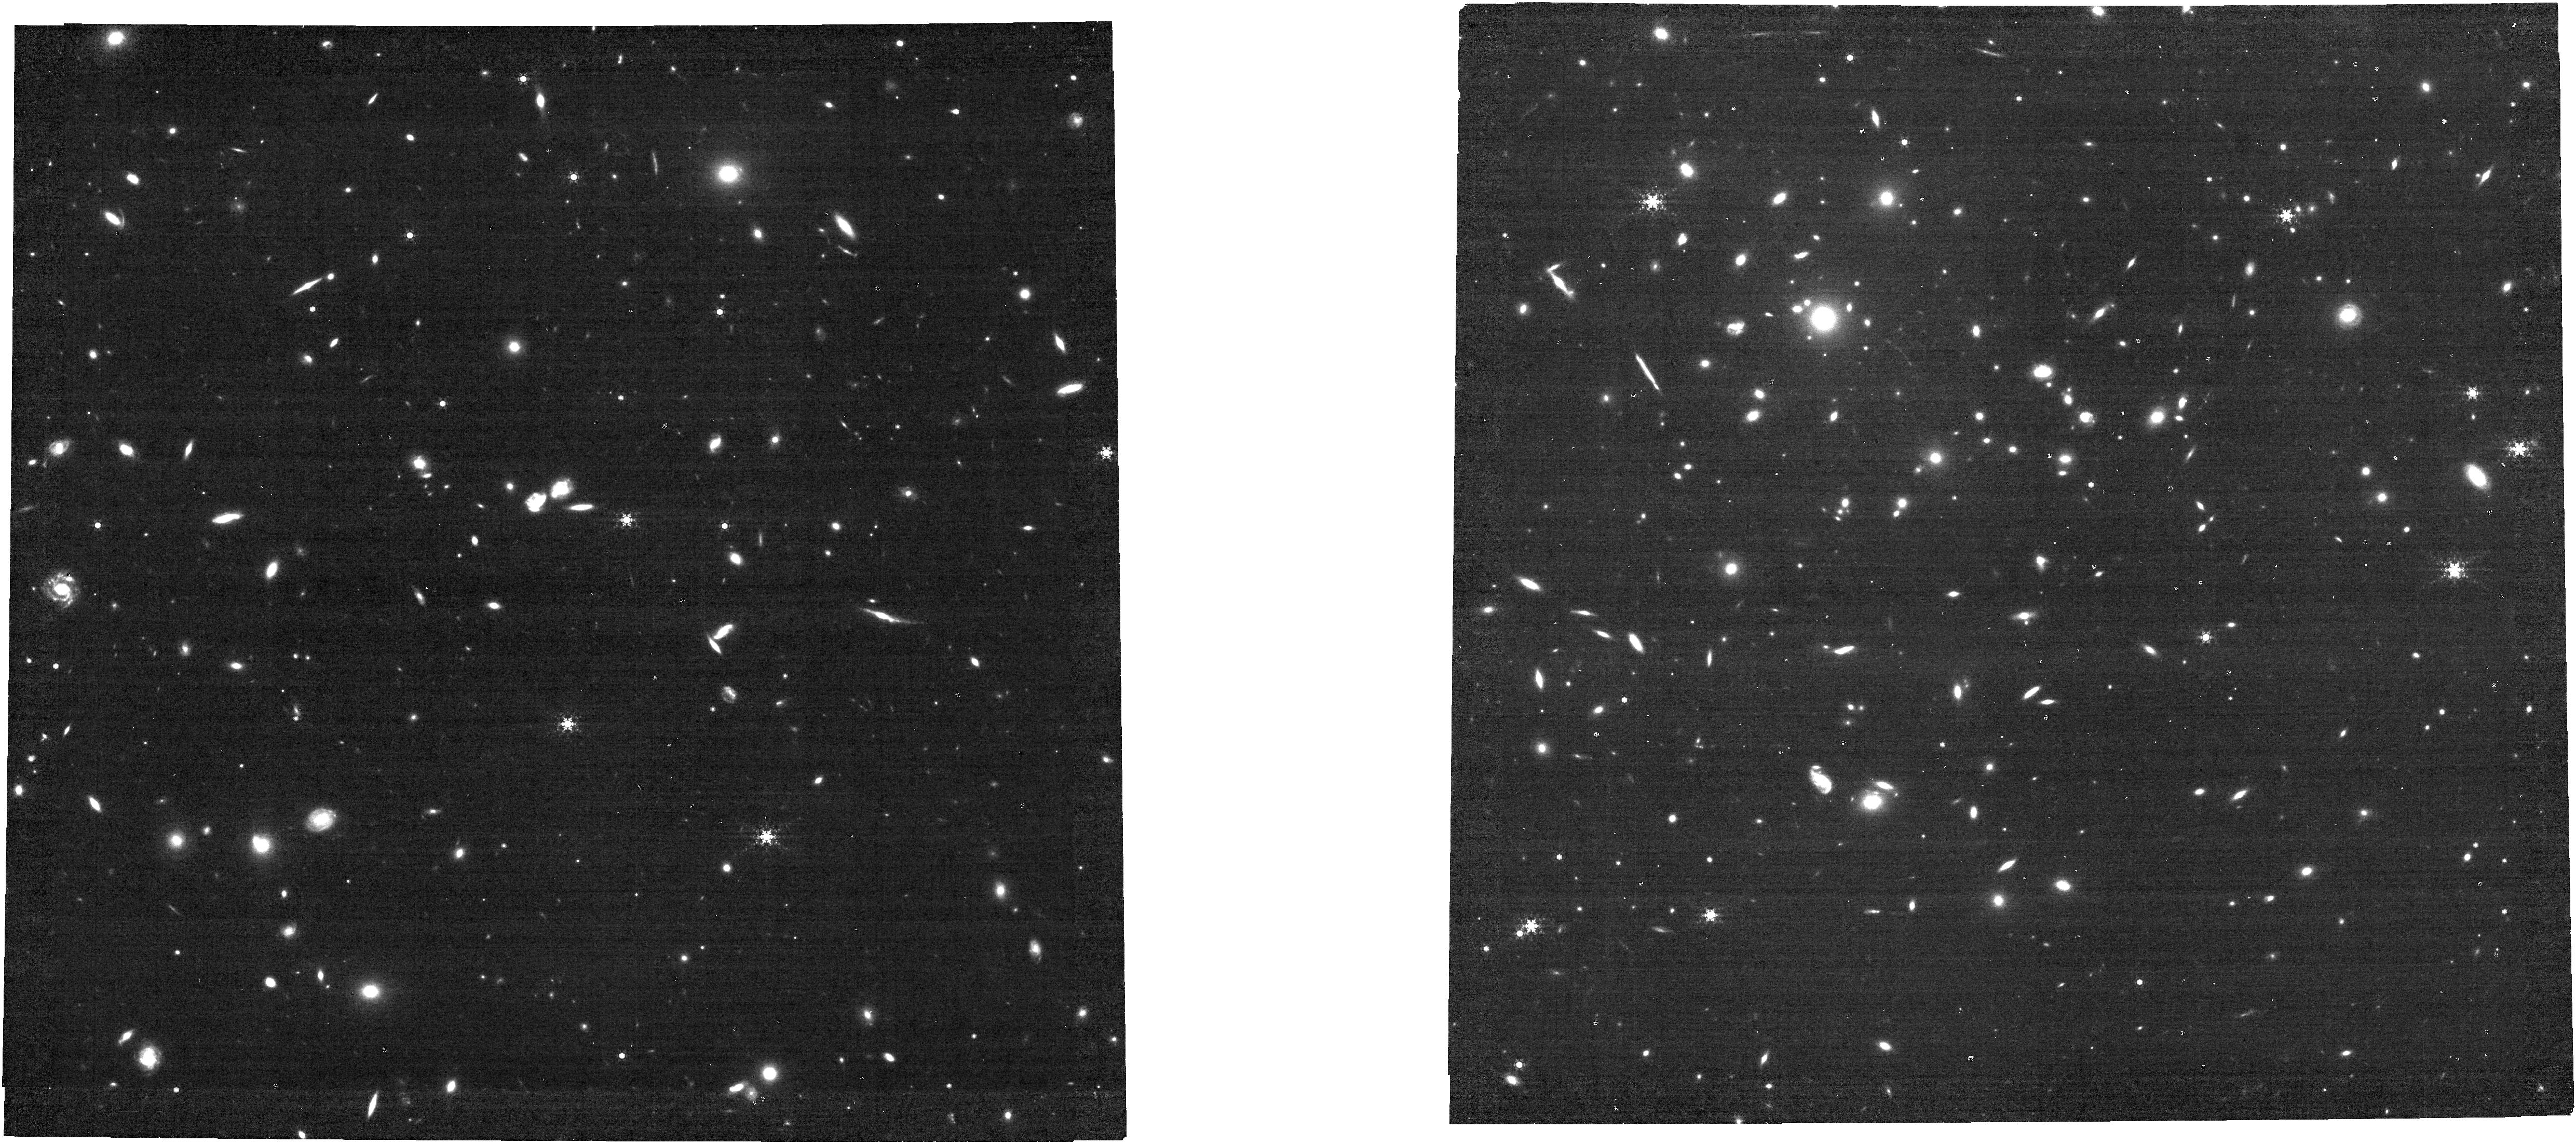
Target: NIRCAM-CENTER
Instrument: NIRCAM
Filter: F444W+F466N
Exposure: 2.7 h
Observation ID: jw04573-o001_t001_nircam_f444w-f466n

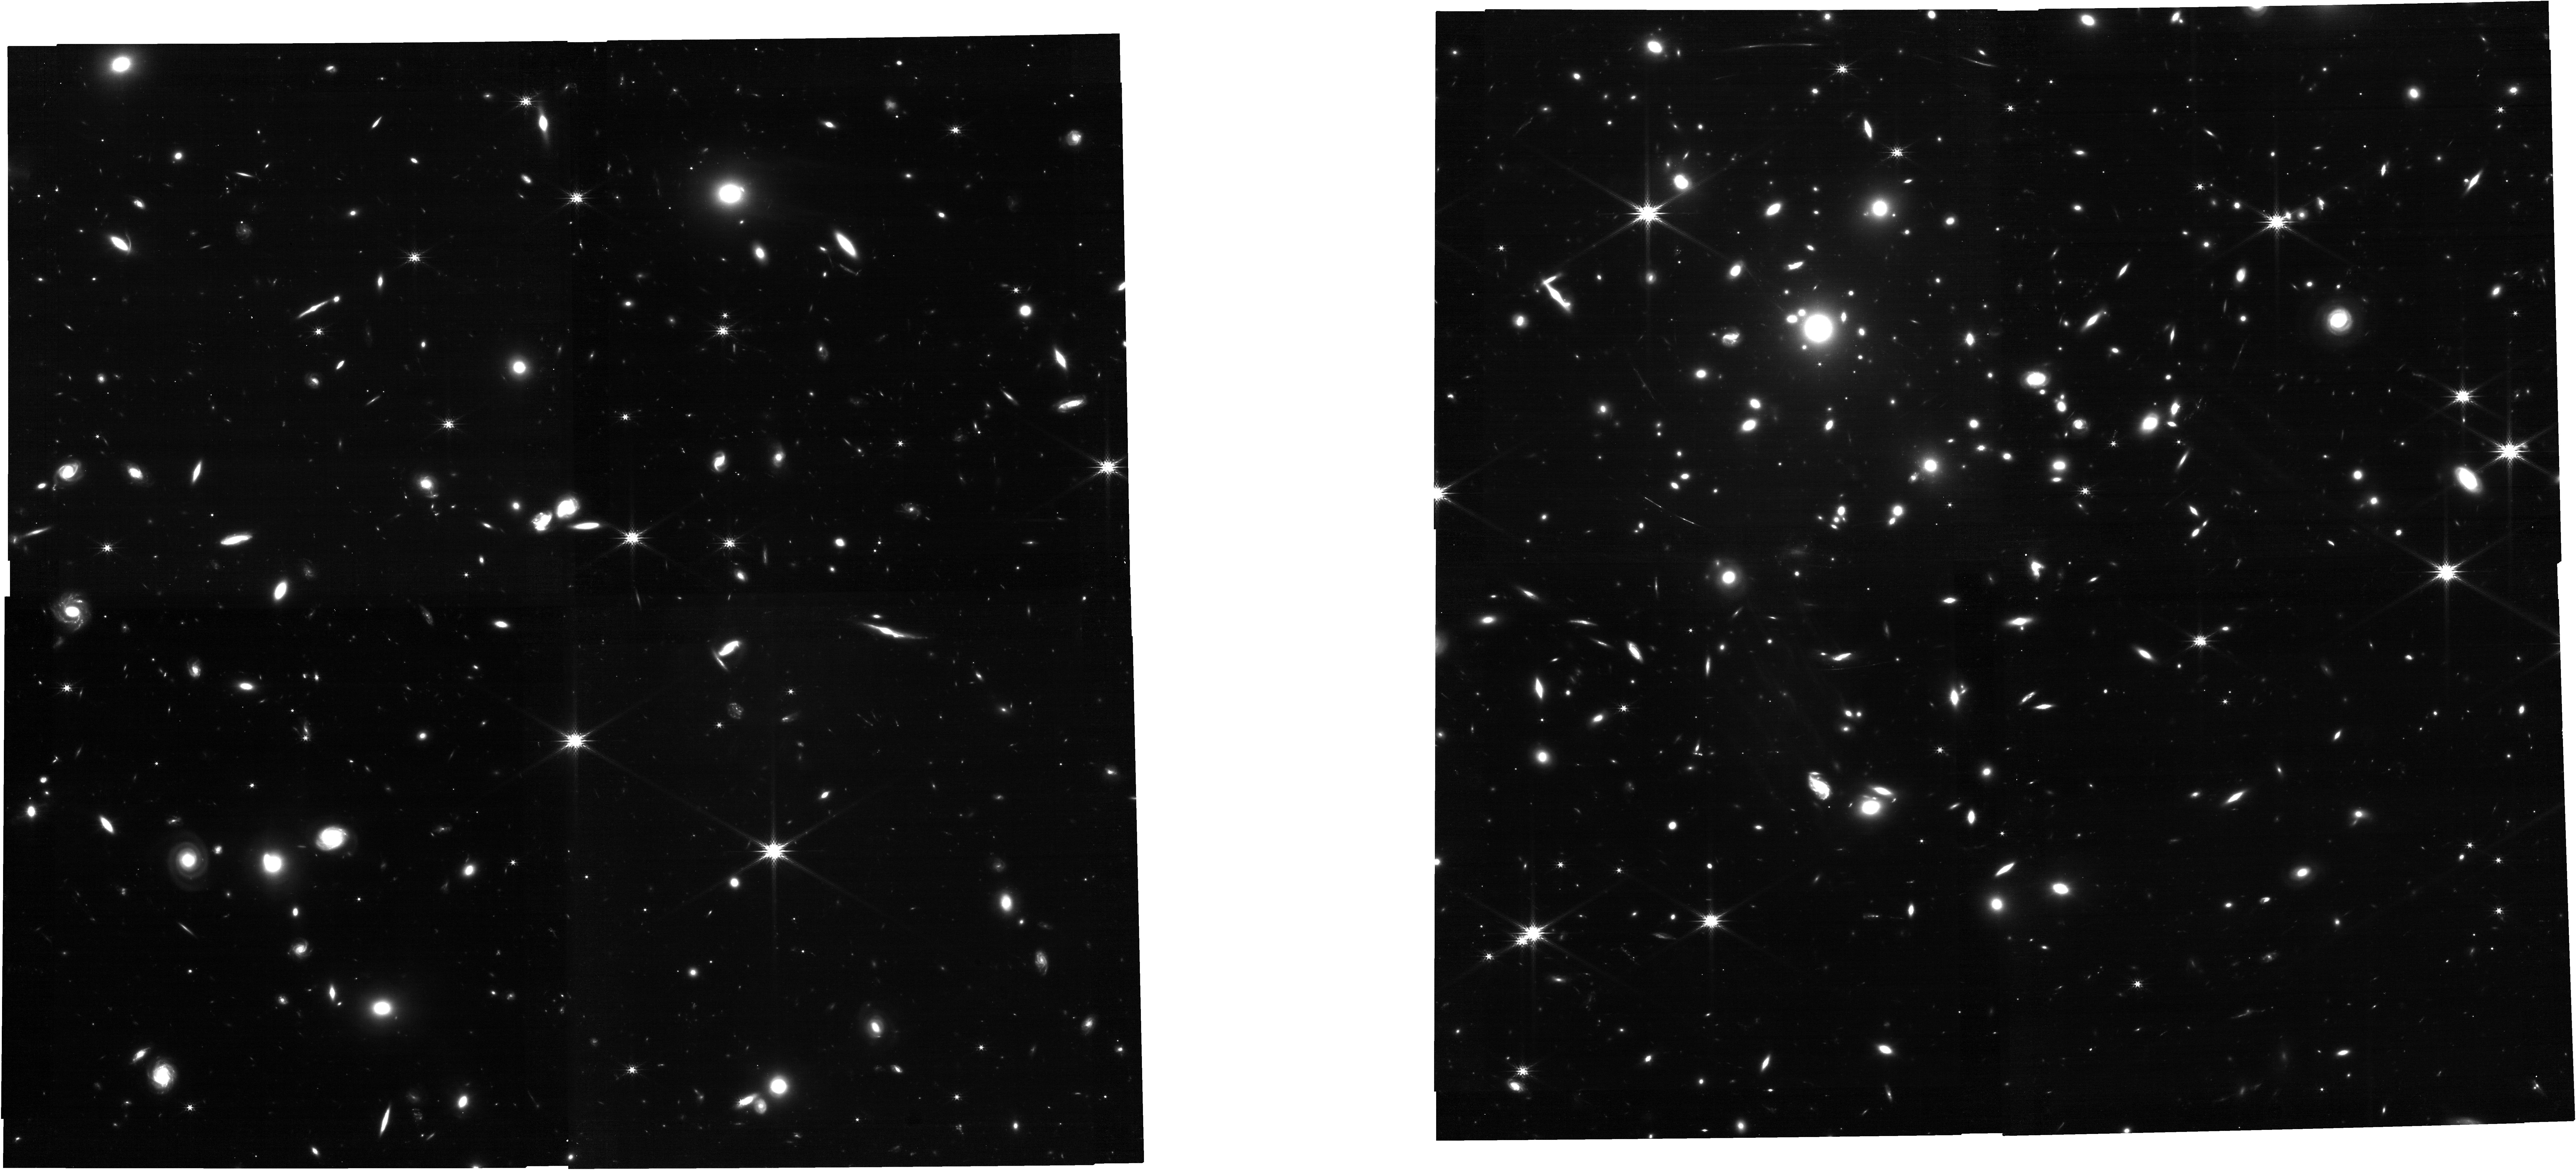
Target: NIRCAM-CENTER
Instrument: NIRCAM
Filter: F200W
Exposure: 34 min
Observation ID: jw04573-o001_t001_nircam_clear-f200w

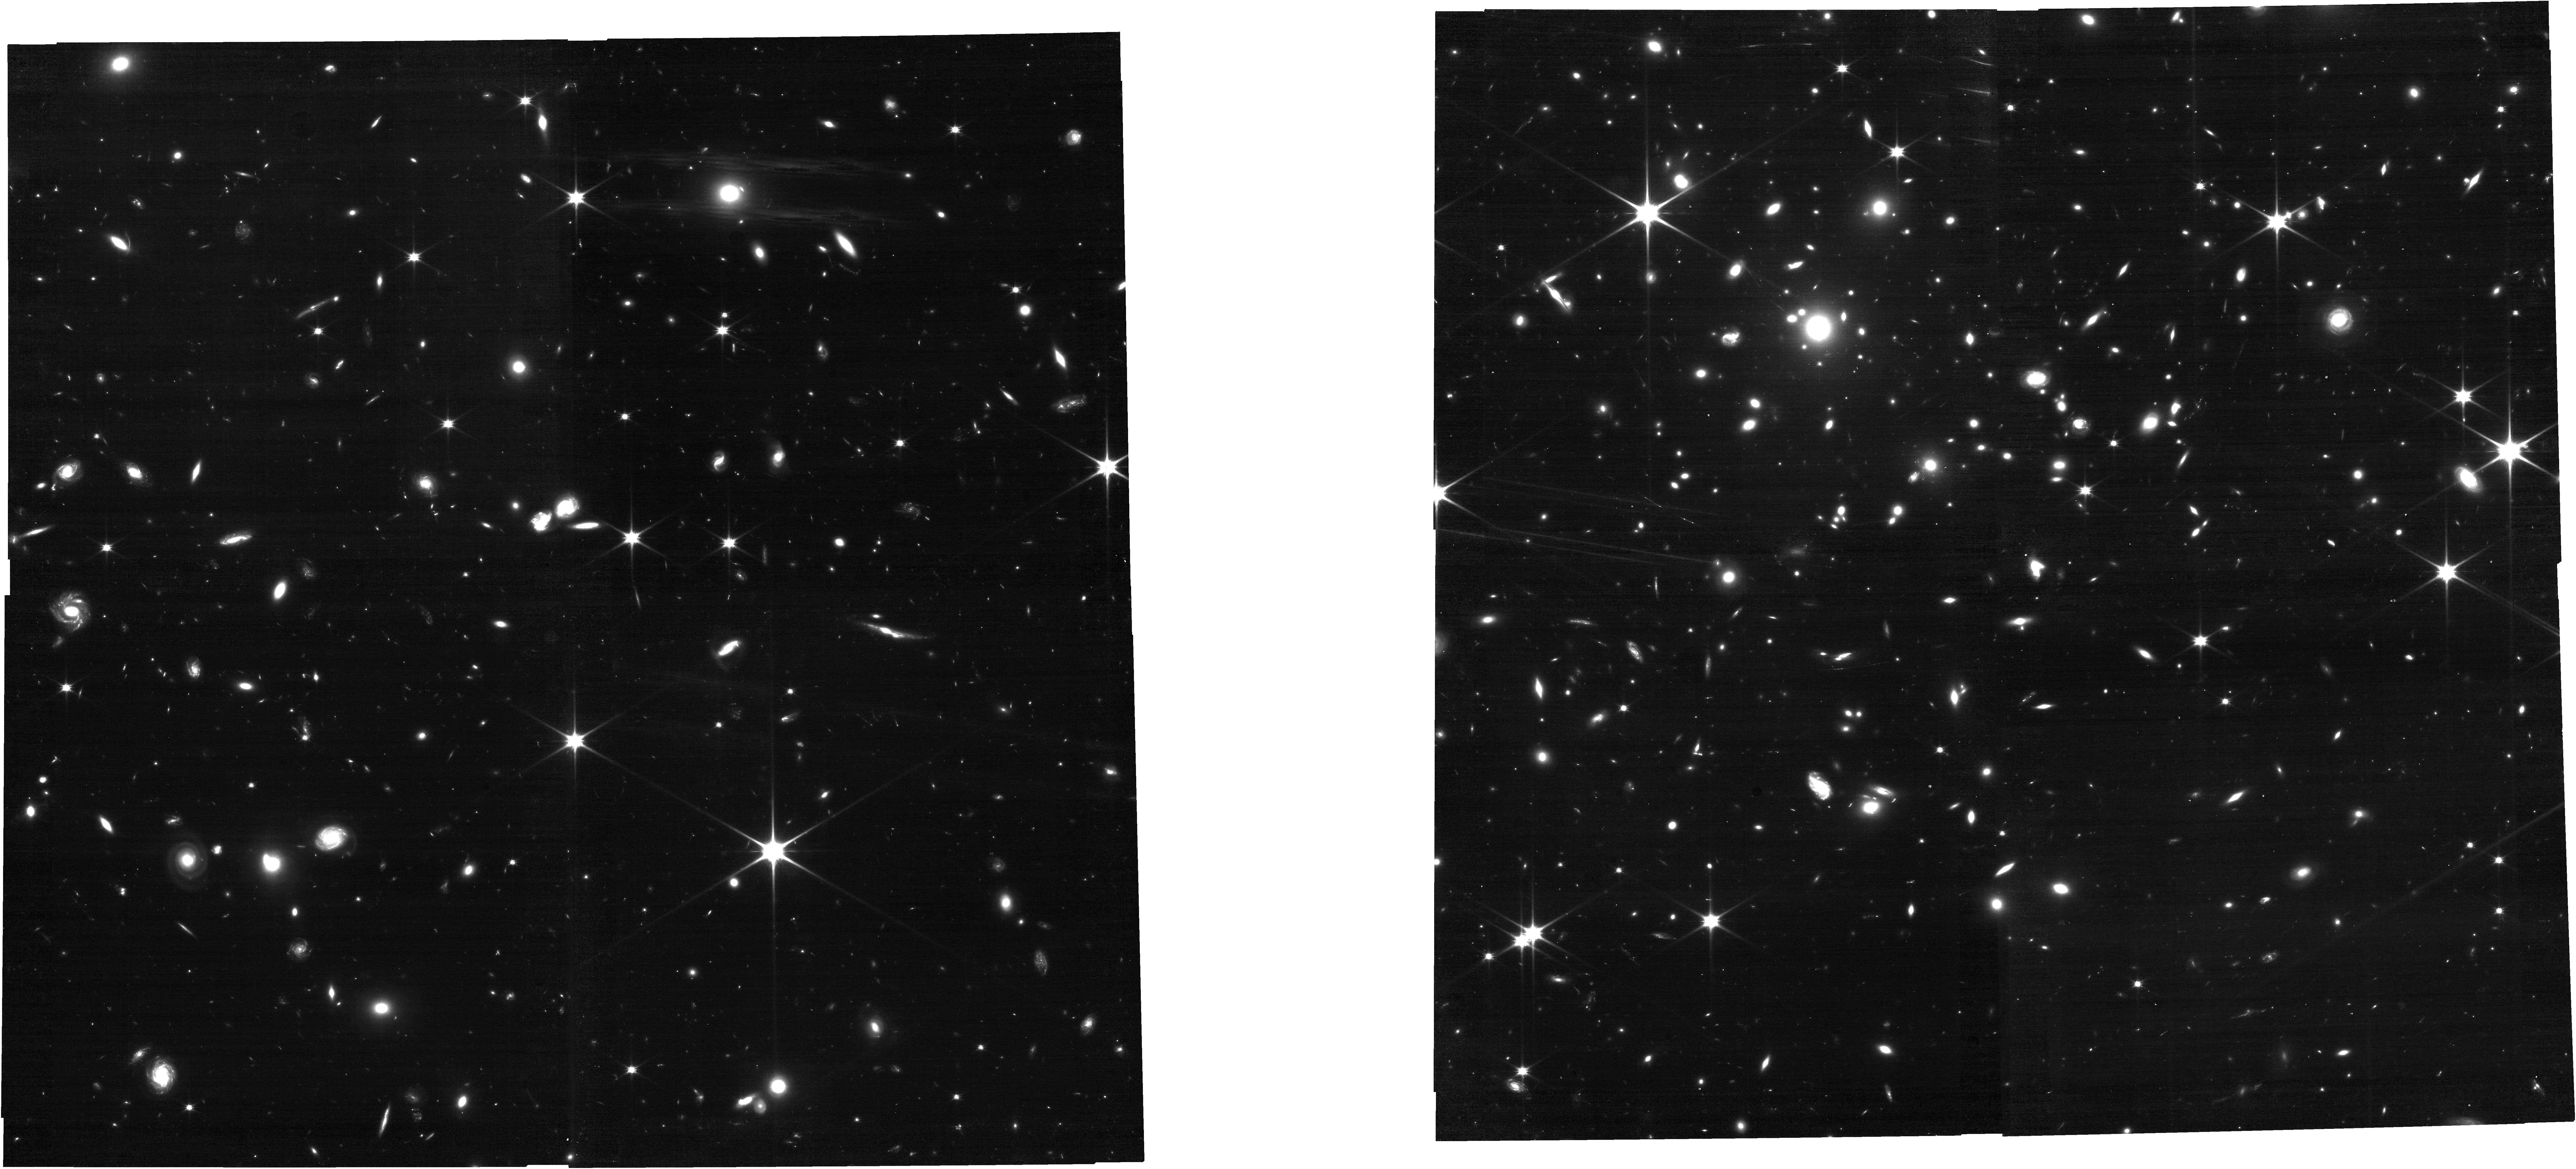
Target: NIRCAM-CENTER
Instrument: NIRCAM
Filter: F090W
Exposure: 1.5 h
Observation ID: jw04573-o001_t001_nircam_clear-f090w

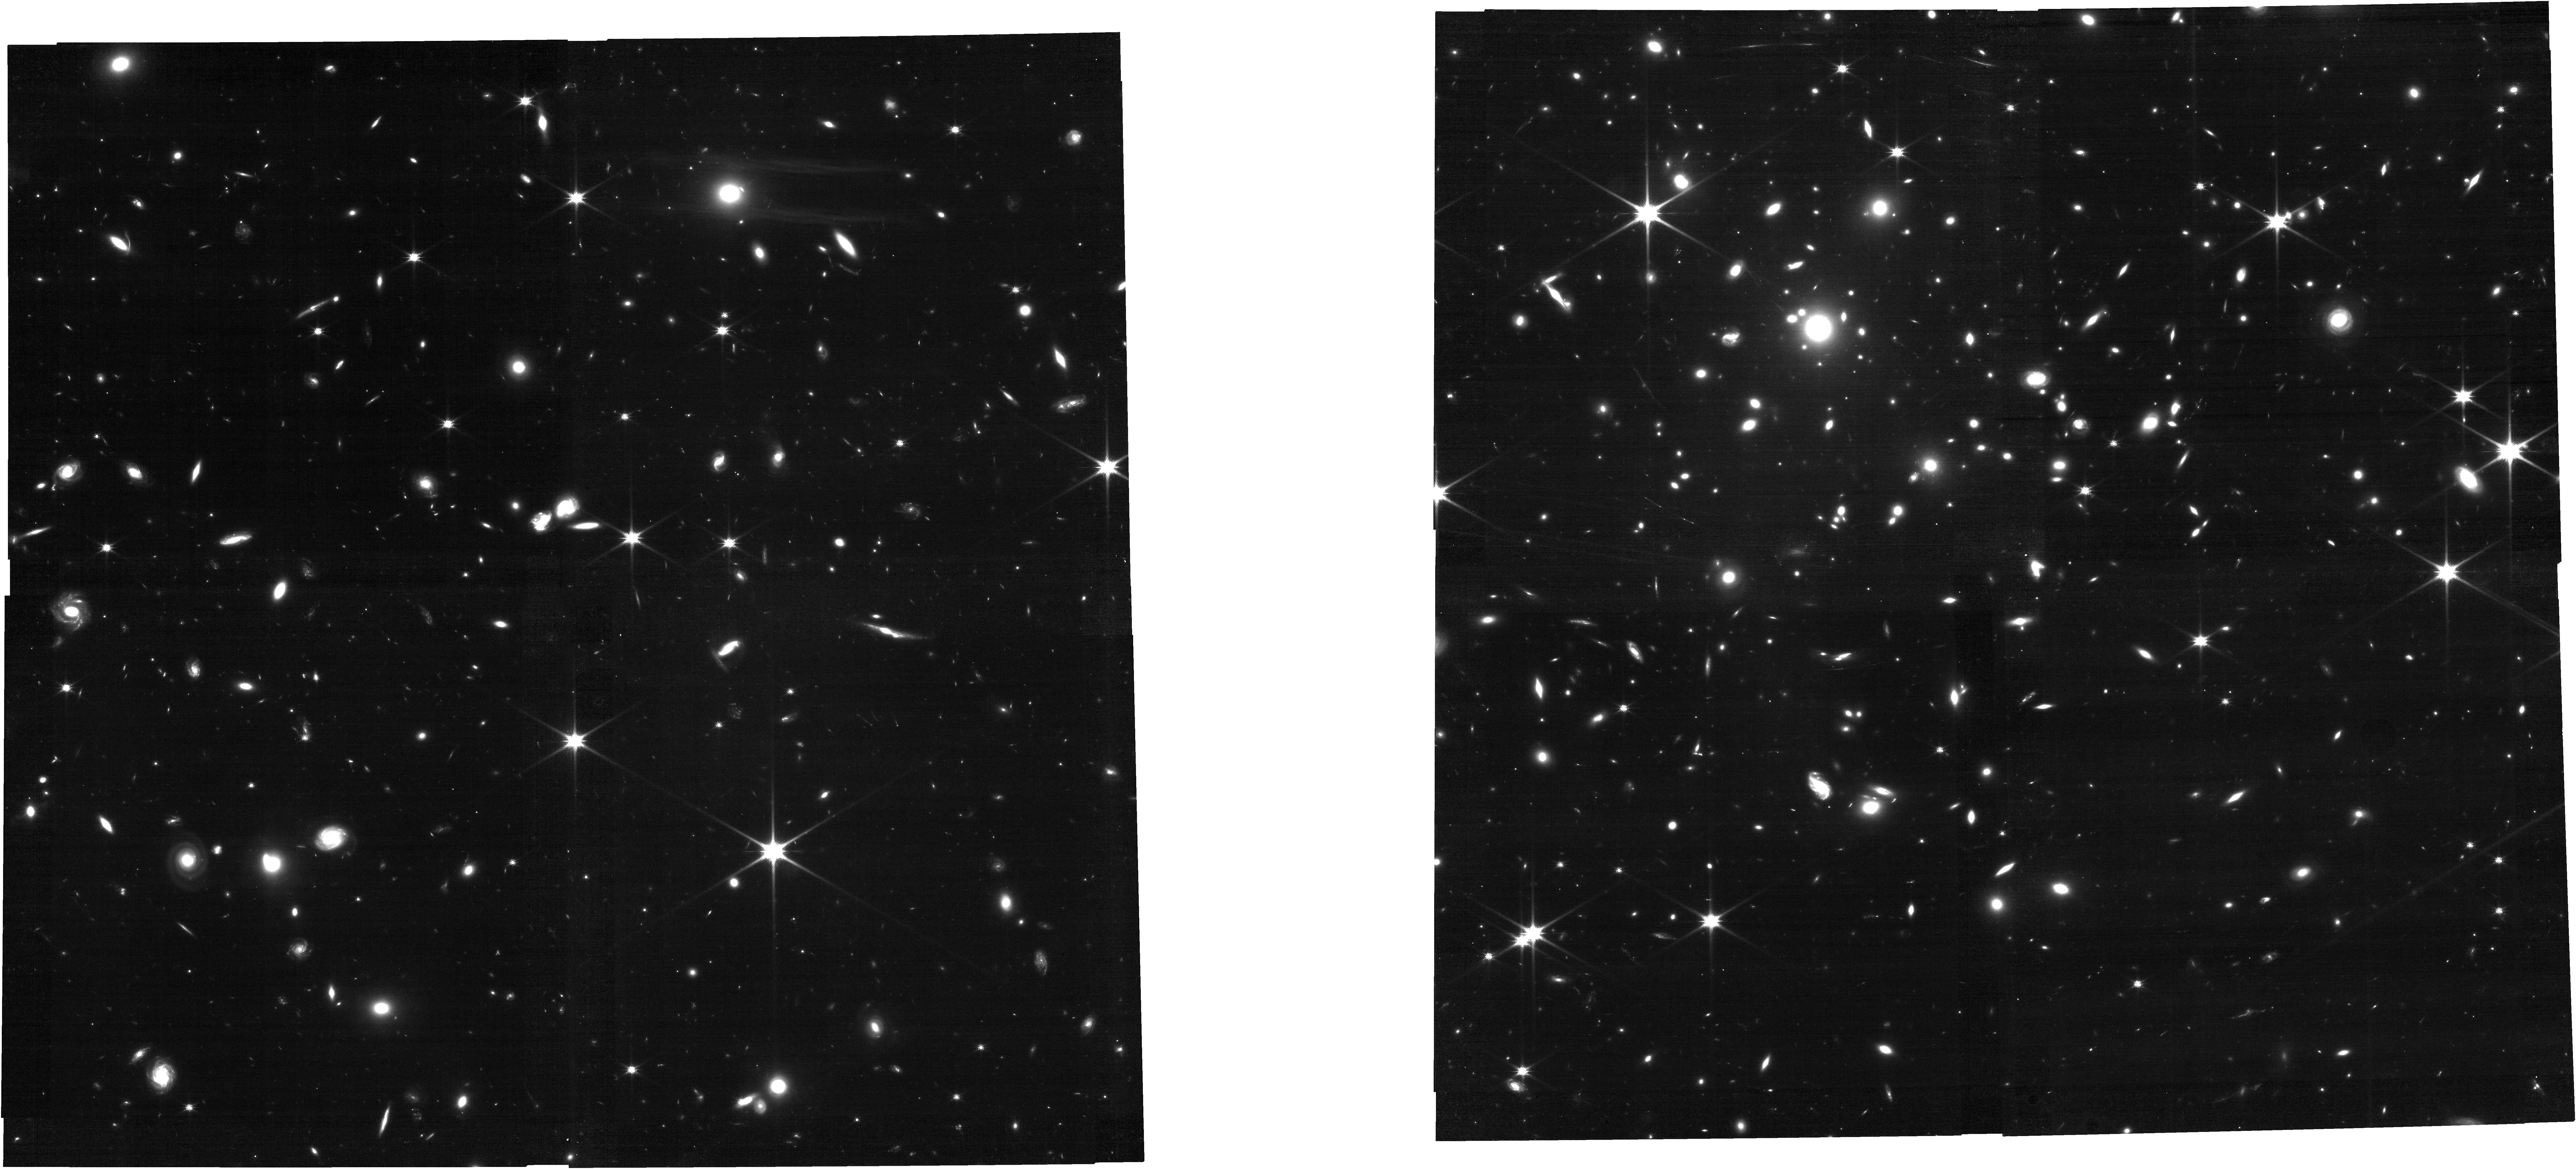
Target: NIRCAM-CENTER
Instrument: NIRCAM
Filter: F115W
Exposure: 42 min
Observation ID: jw04573-o001_t001_nircam_clear-f115w

IFU Trio of ALMA, MUSE, JWST: Revealing Dynamical Interplay of Inflow/Outflow at z=6 with Strong Lensing Aid (PI: Fujimoto, Seiji)

We propose deep [CII] 158um line observations, targeting a strongly lensed galaxy at z=6 discovered in the 100-hr ALMA Lensing Cluster Survey. Among normal star-forming galaxies at zspec>6, it is the brightest lensed source known ([CII] flux=25mJy, H=23.5mag), but intrinsically a faint z=6.07 sub-L* galaxy (Mstar=10^9Msun) due to its high (mu=30-160) magnification. JWST/NIRSpec IFU data show unambiguous ionized gas outflows, while a deep MUSE follow-up reveals a significantly extended (~6") Lya structure around the galaxy, redshifted by ~400km/s. Intriguingly, the current ALMA data also display an extended (~3") and redshifted (~150km/s) [CII] structure potentially associated with Lya. The simple goal of this proposal is to improve the [CII] sensitivity by factors of >2-4 and conclusively map out its 3D distribution relative to Lya. We also request 2.6-hour of JWST F466N imaging to map the Ha distribution which fortunately falls in the NIRcam narrow-band response to understand whether the extended Lya can be ascribed to an inflow or outflow scenario.